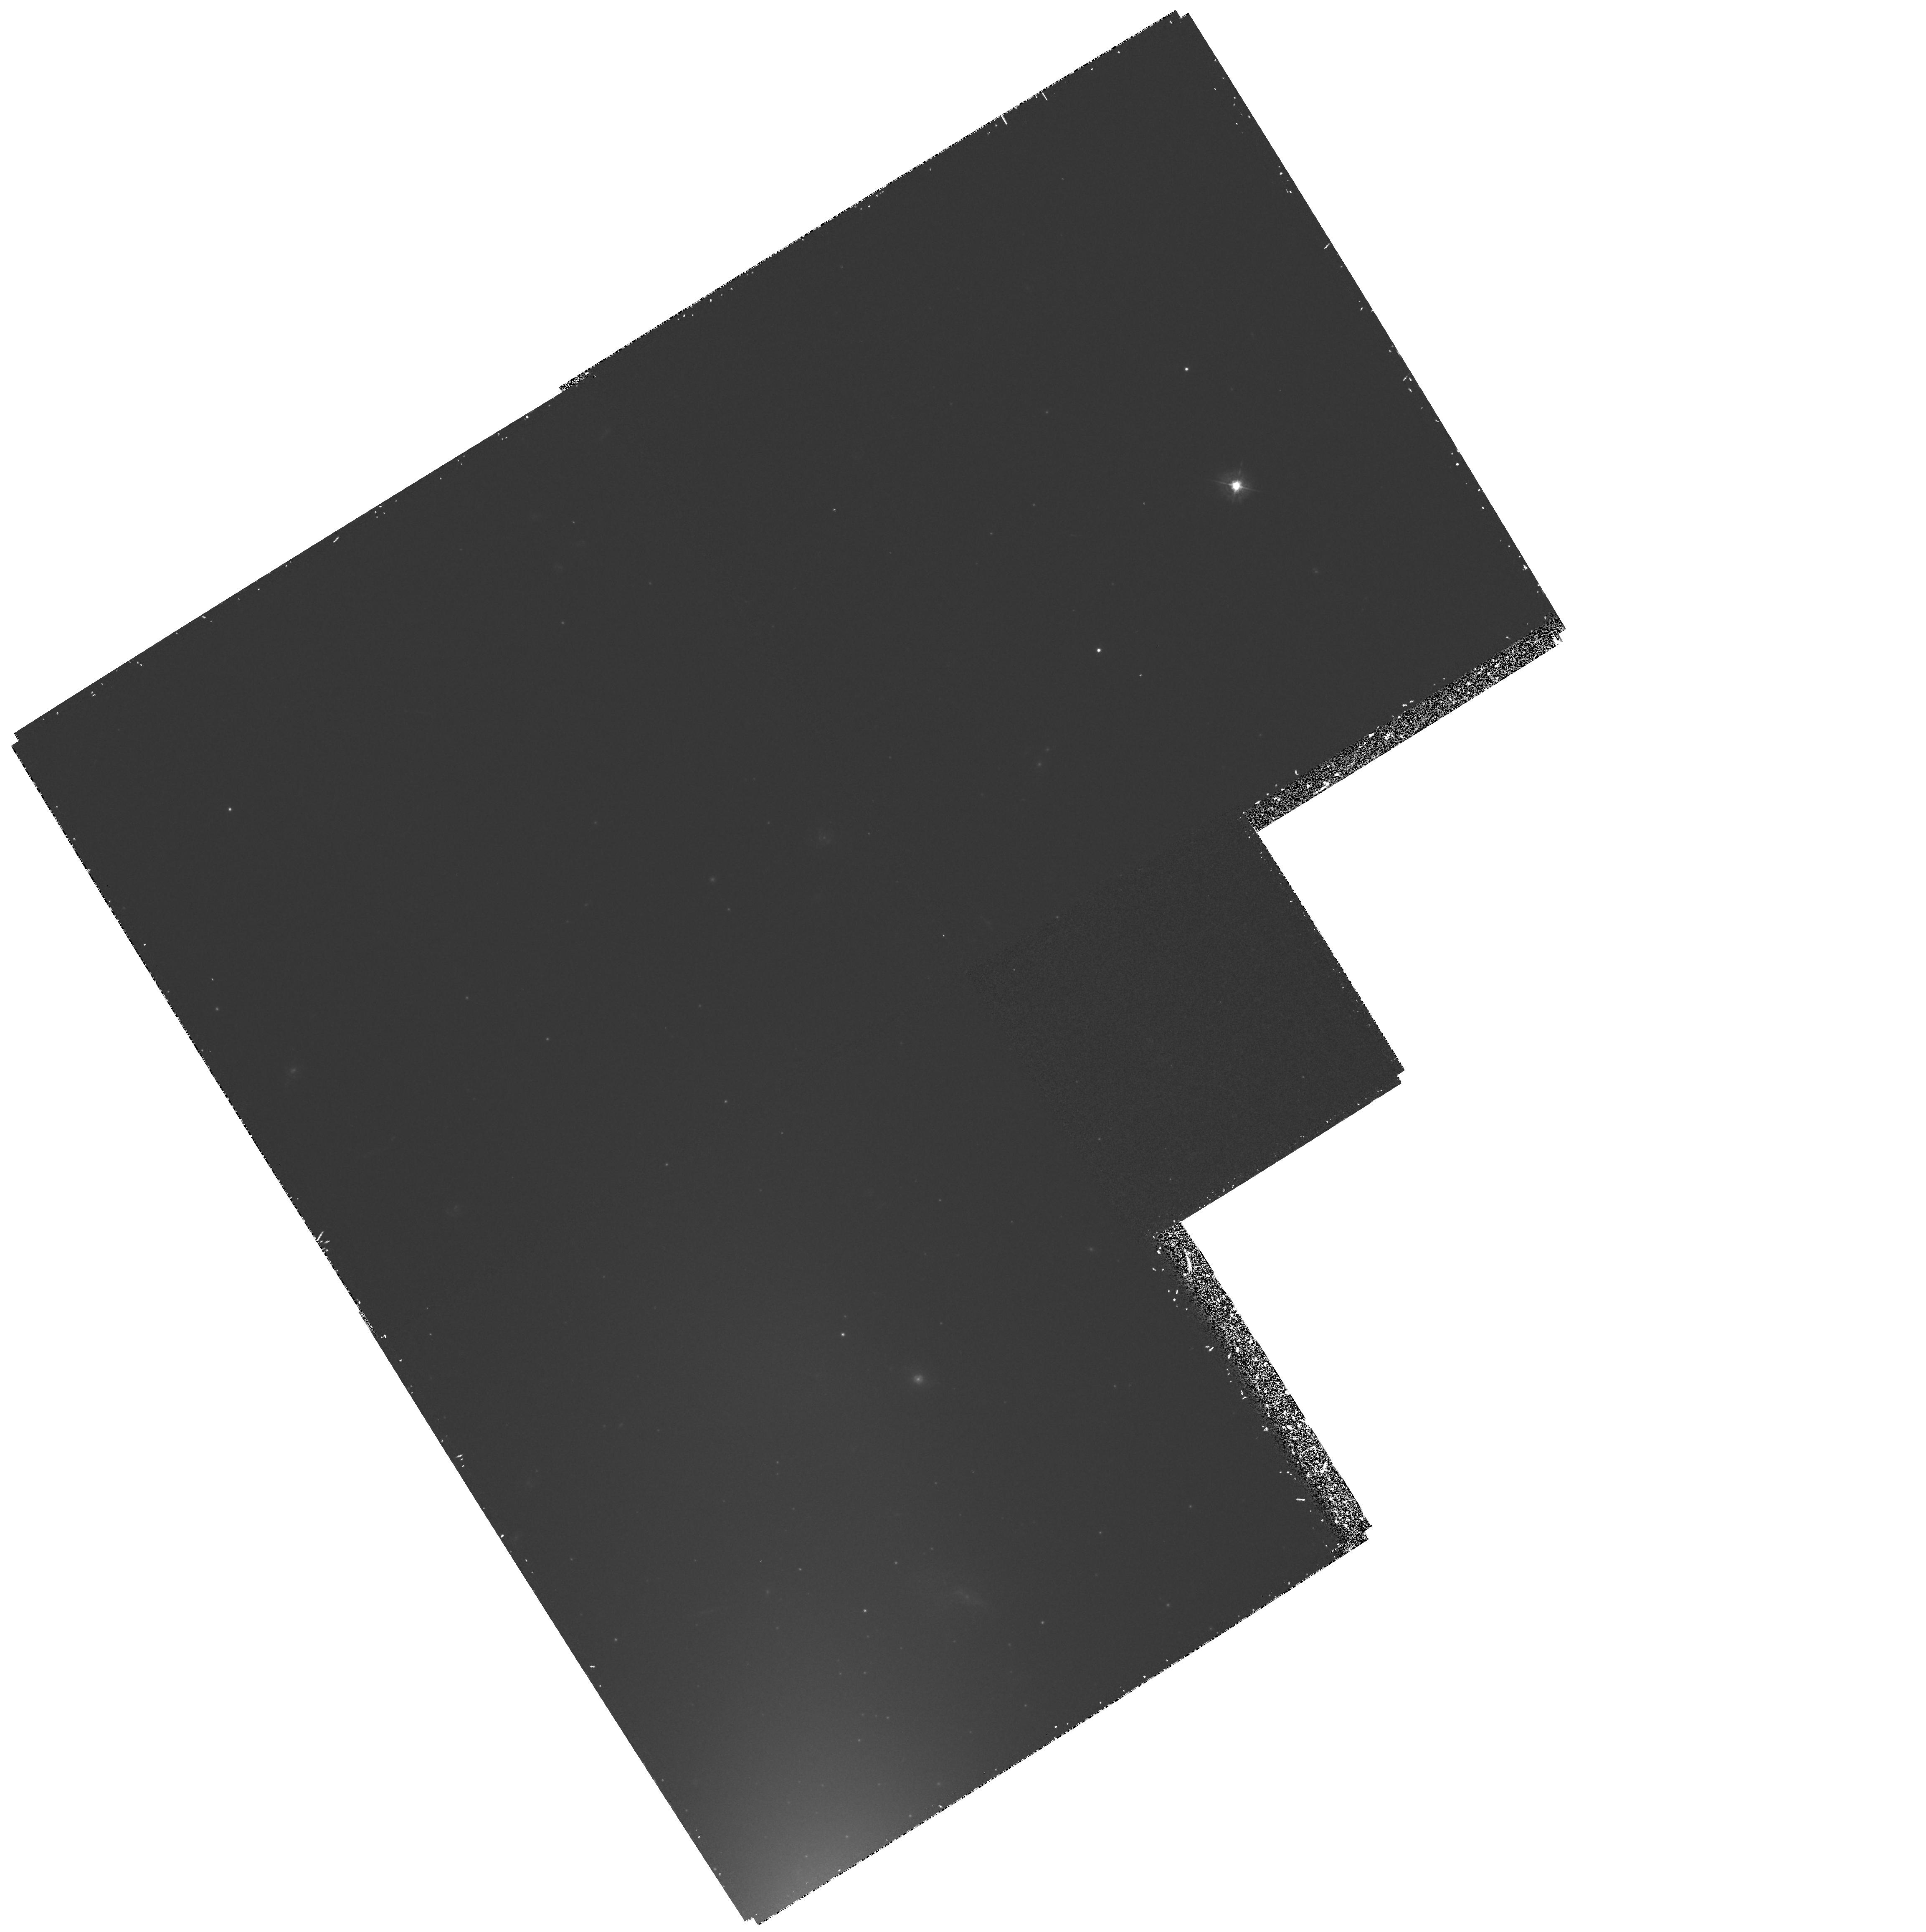
Target: SN-1992A. Instrument: WFPC2/PC. Filter: F439W. Exposure: 1.3 h. Observation ID: hst_5480_07_wfpc2_pc_f439w_u2bb07

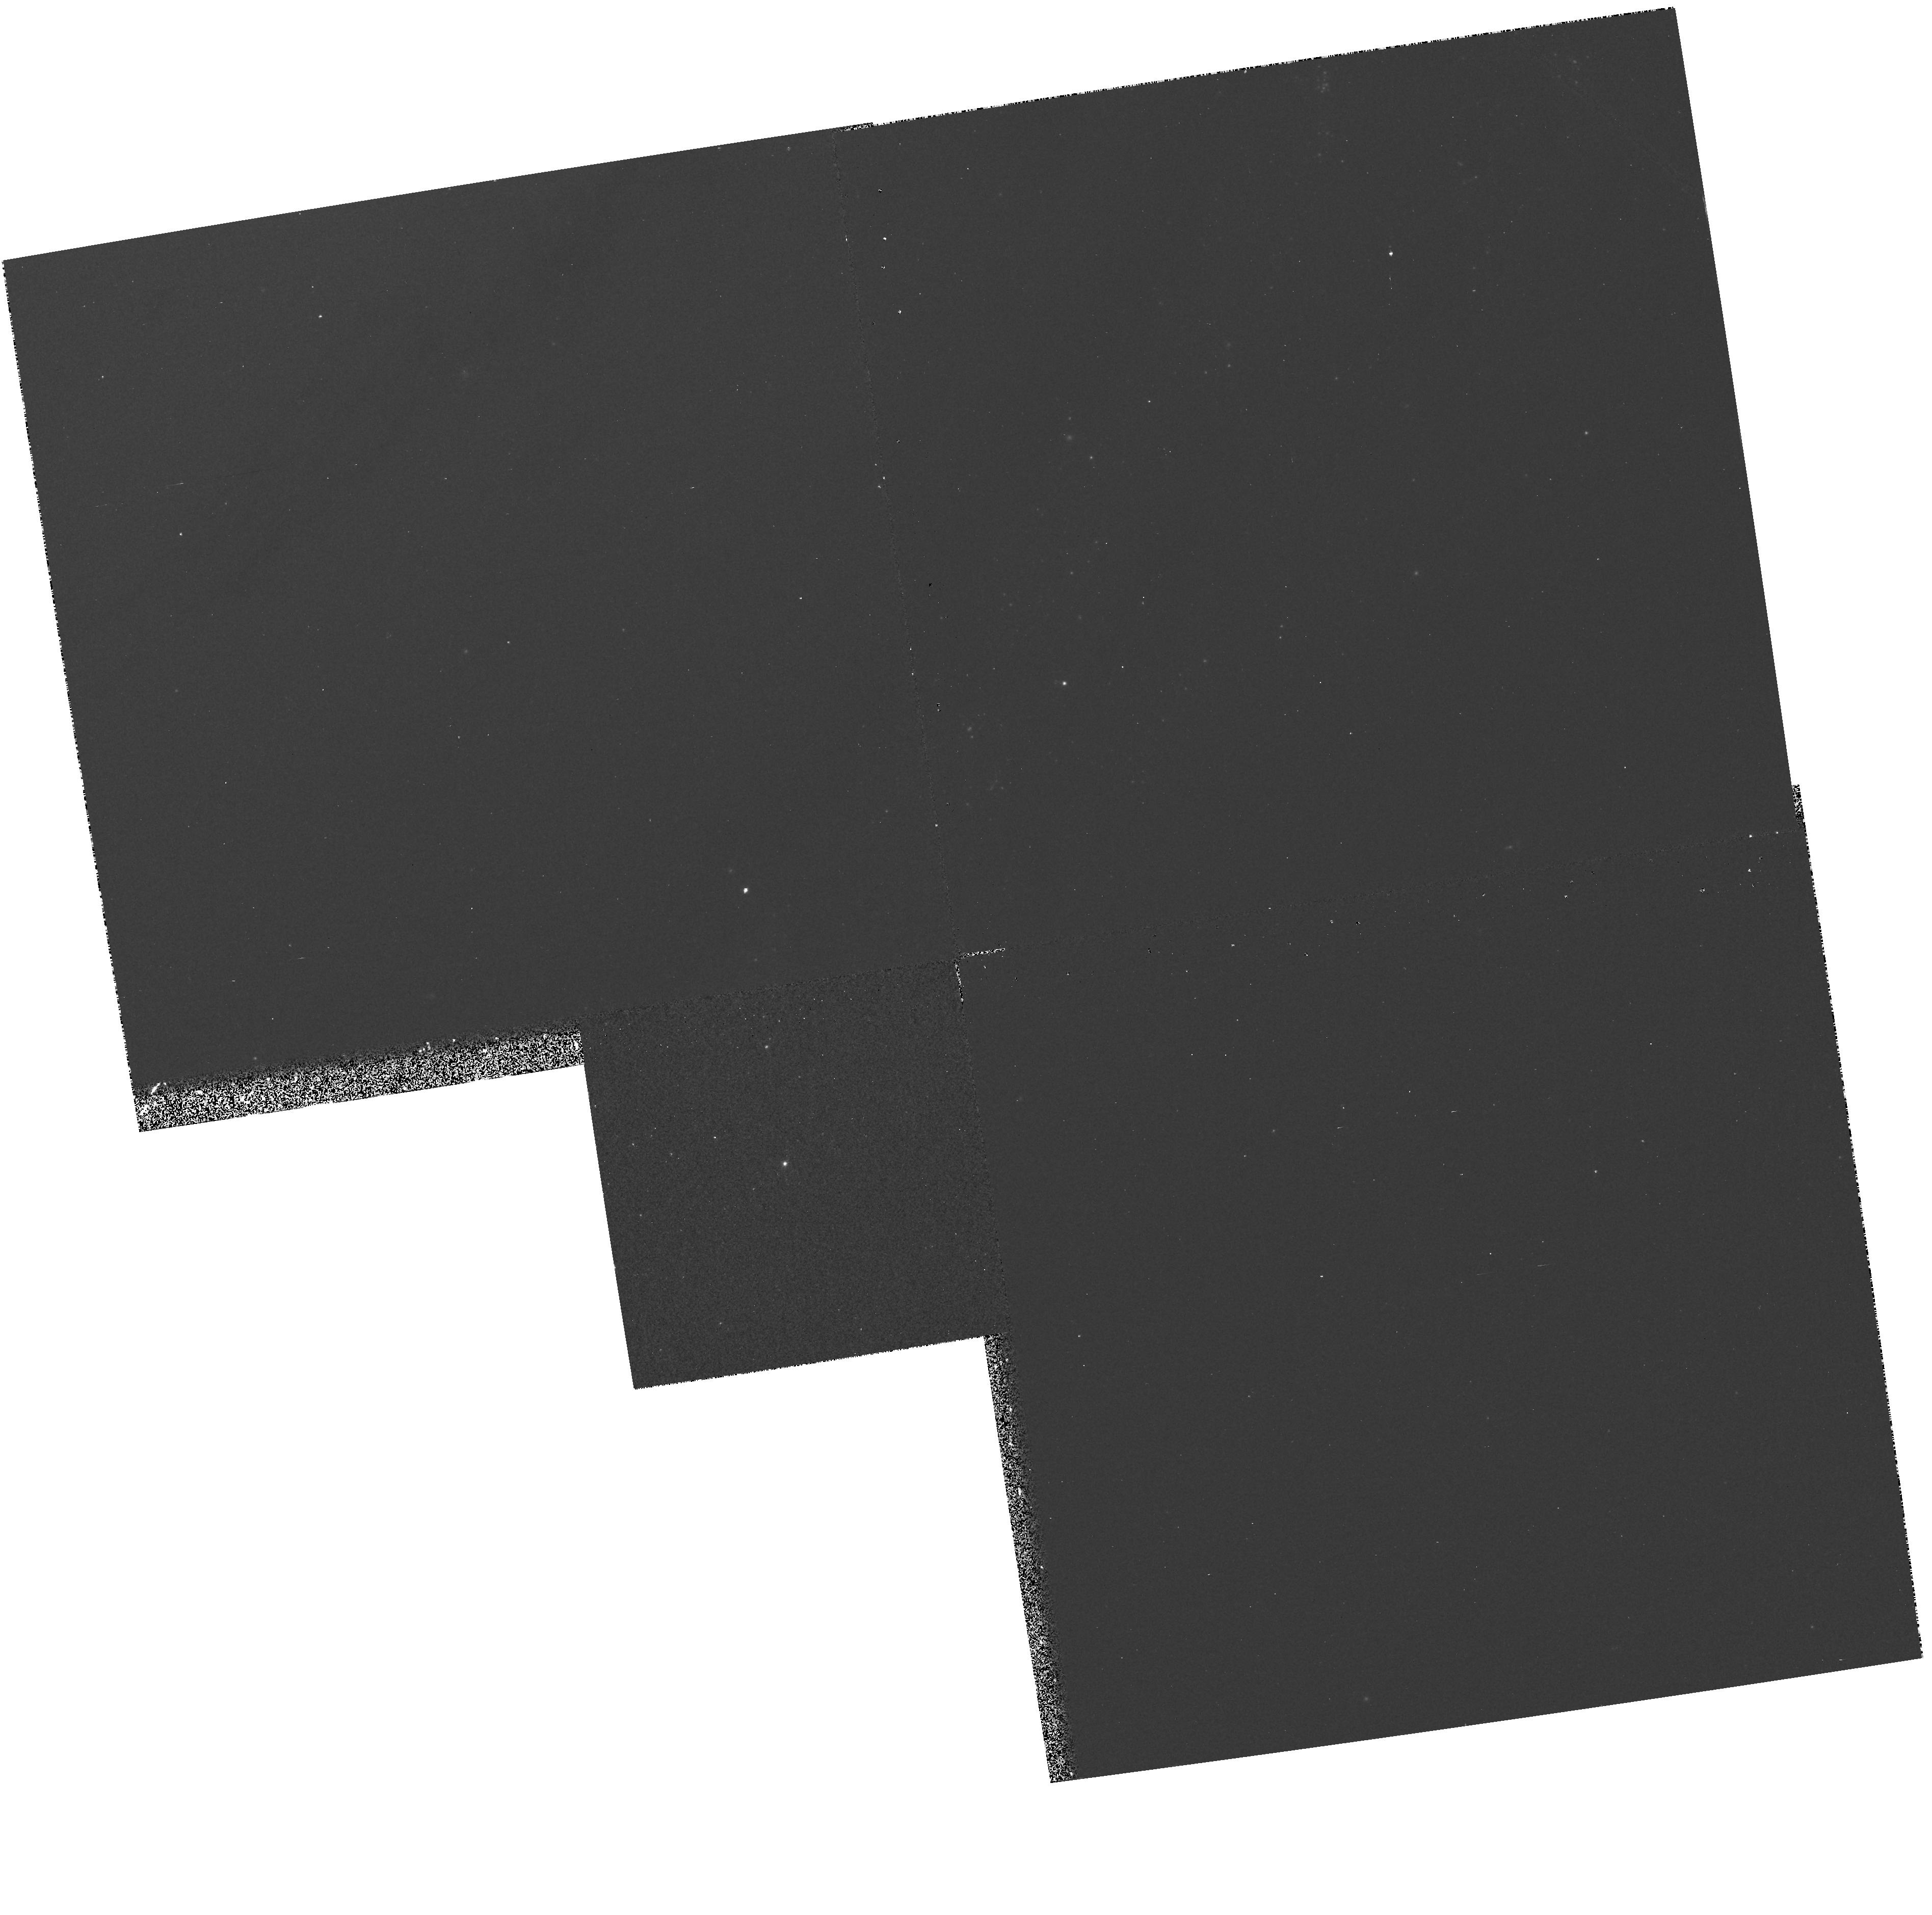
Target: SN-1993J. Instrument: WFPC2/PC. Filter: F439W. Exposure: 10 min. Observation ID: hst_5480_06_wfpc2_pc_f439w_u2bb06

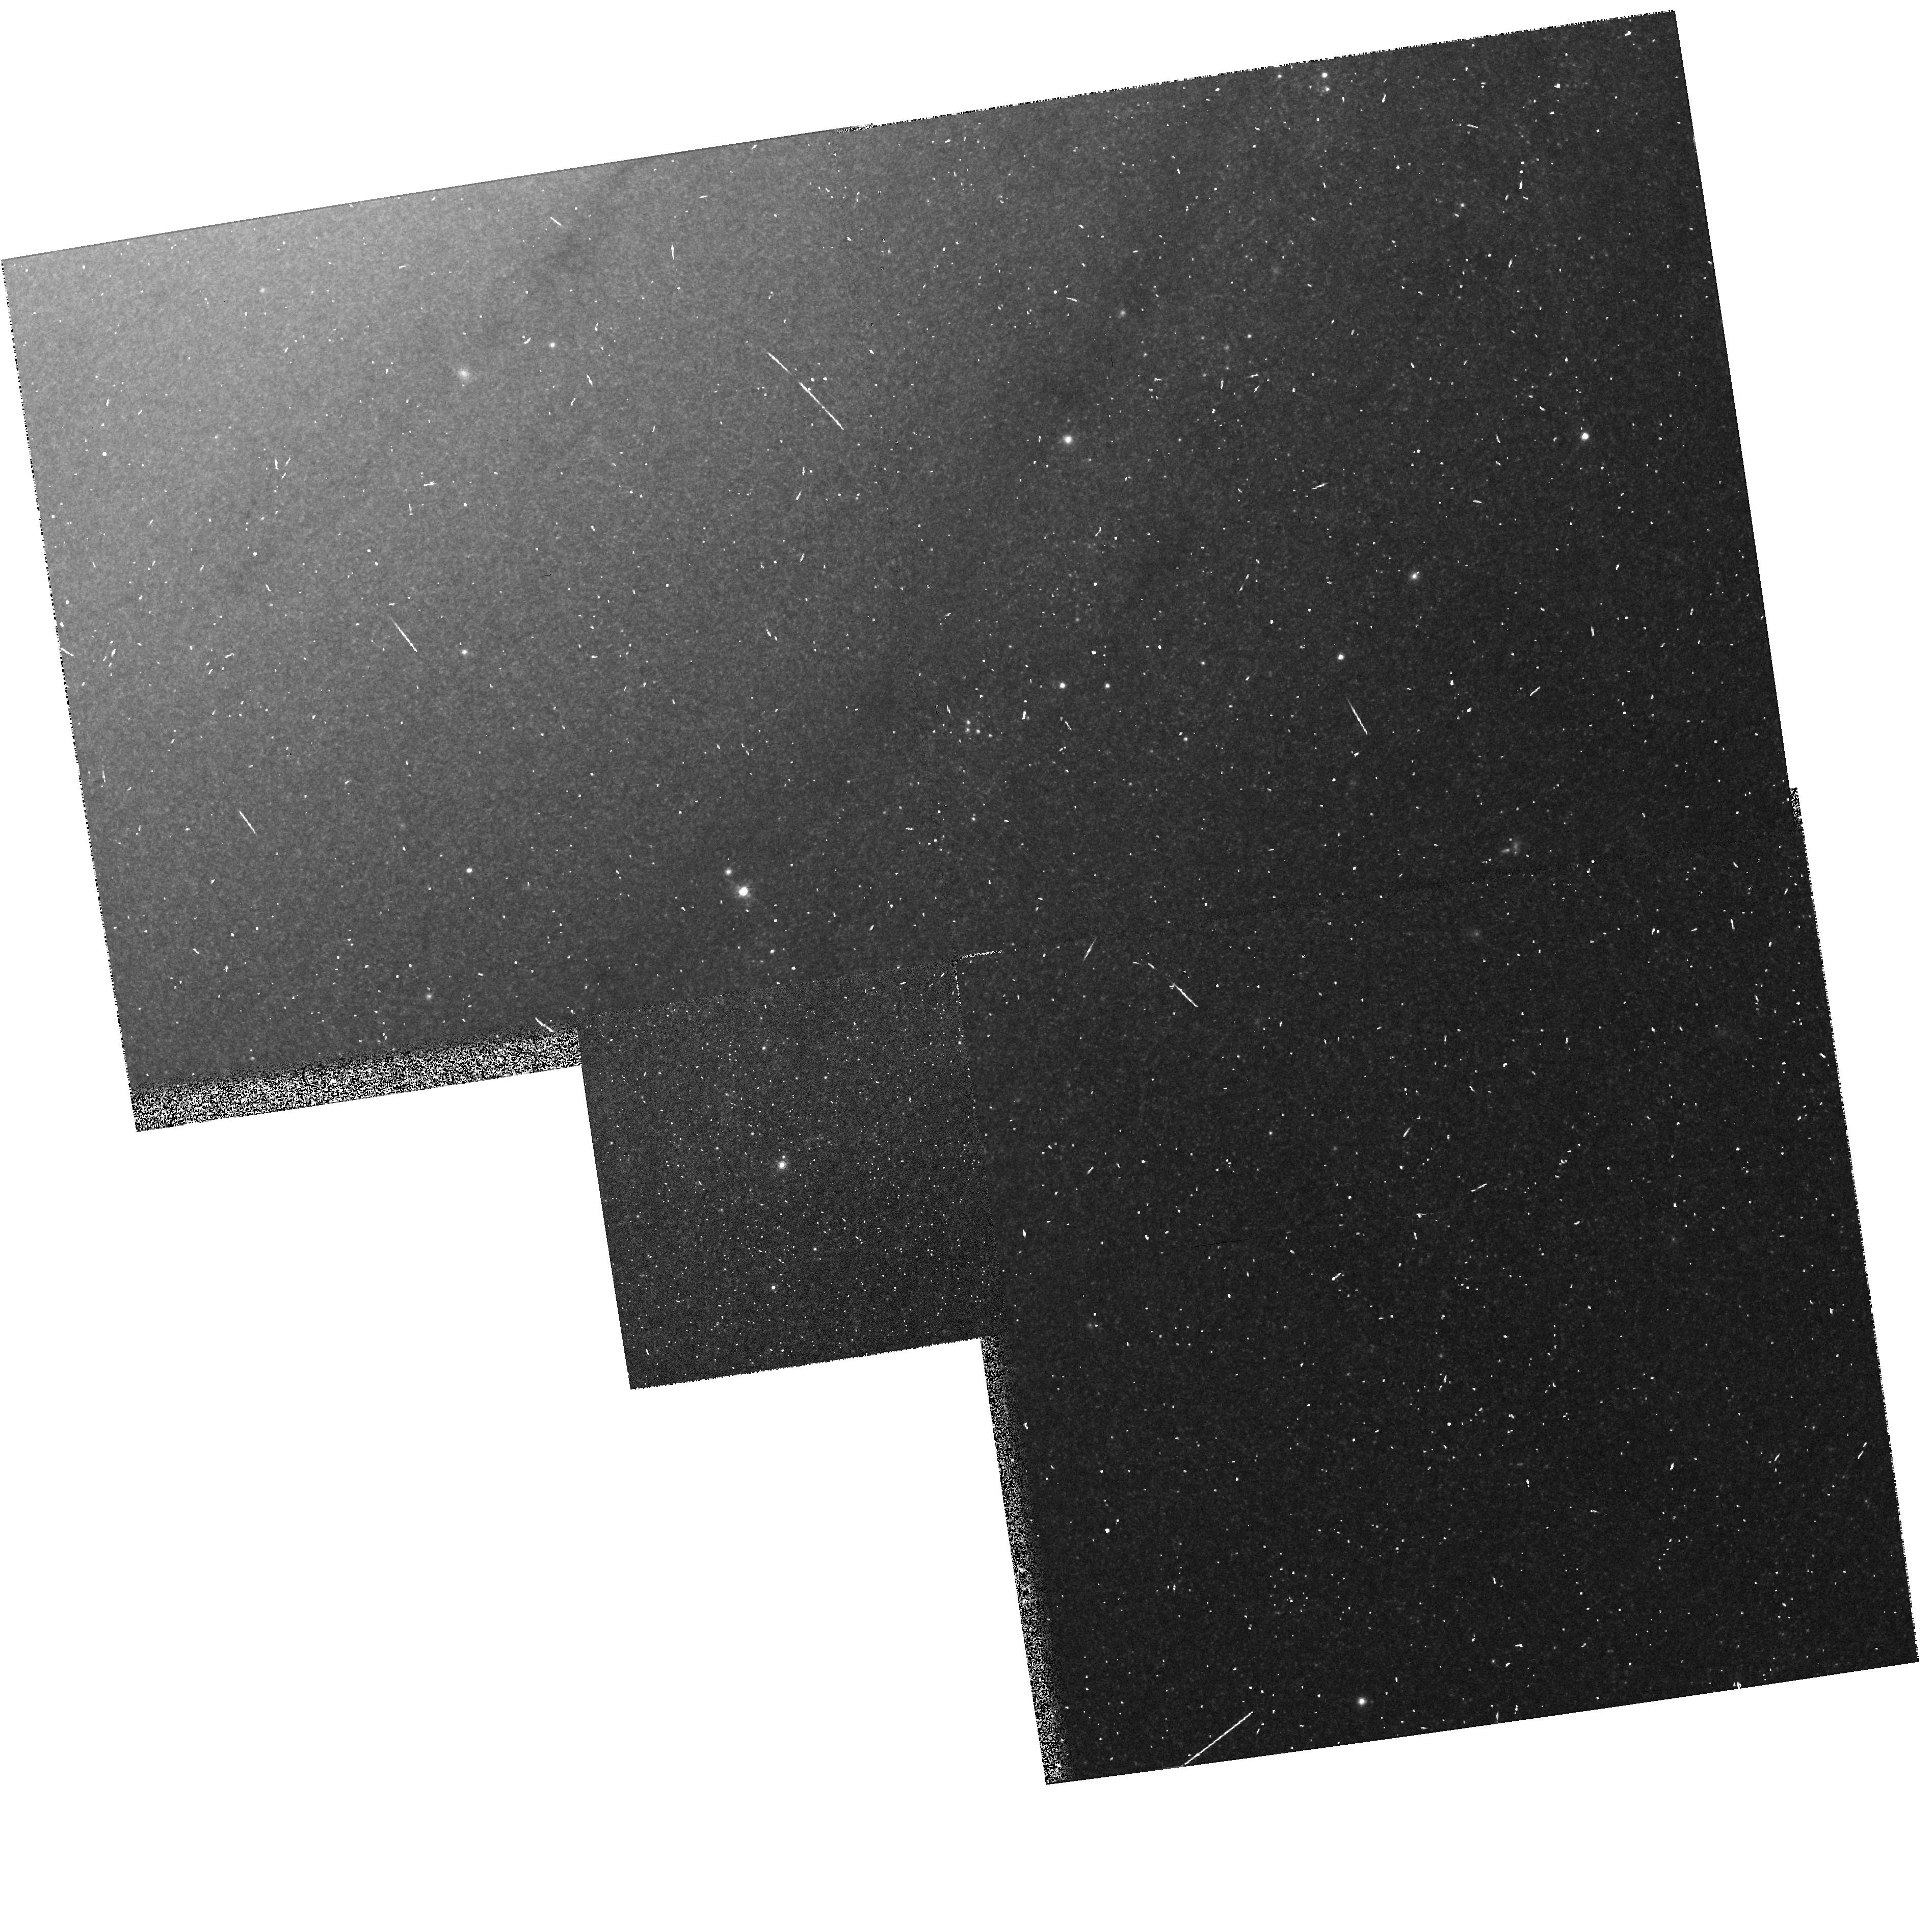
Target: SN-1993J. Instrument: WFPC2/PC. Filter: F814W. Exposure: 5 min. Observation ID: hst_5480_06_wfpc2_pc_f814w_u2bb06

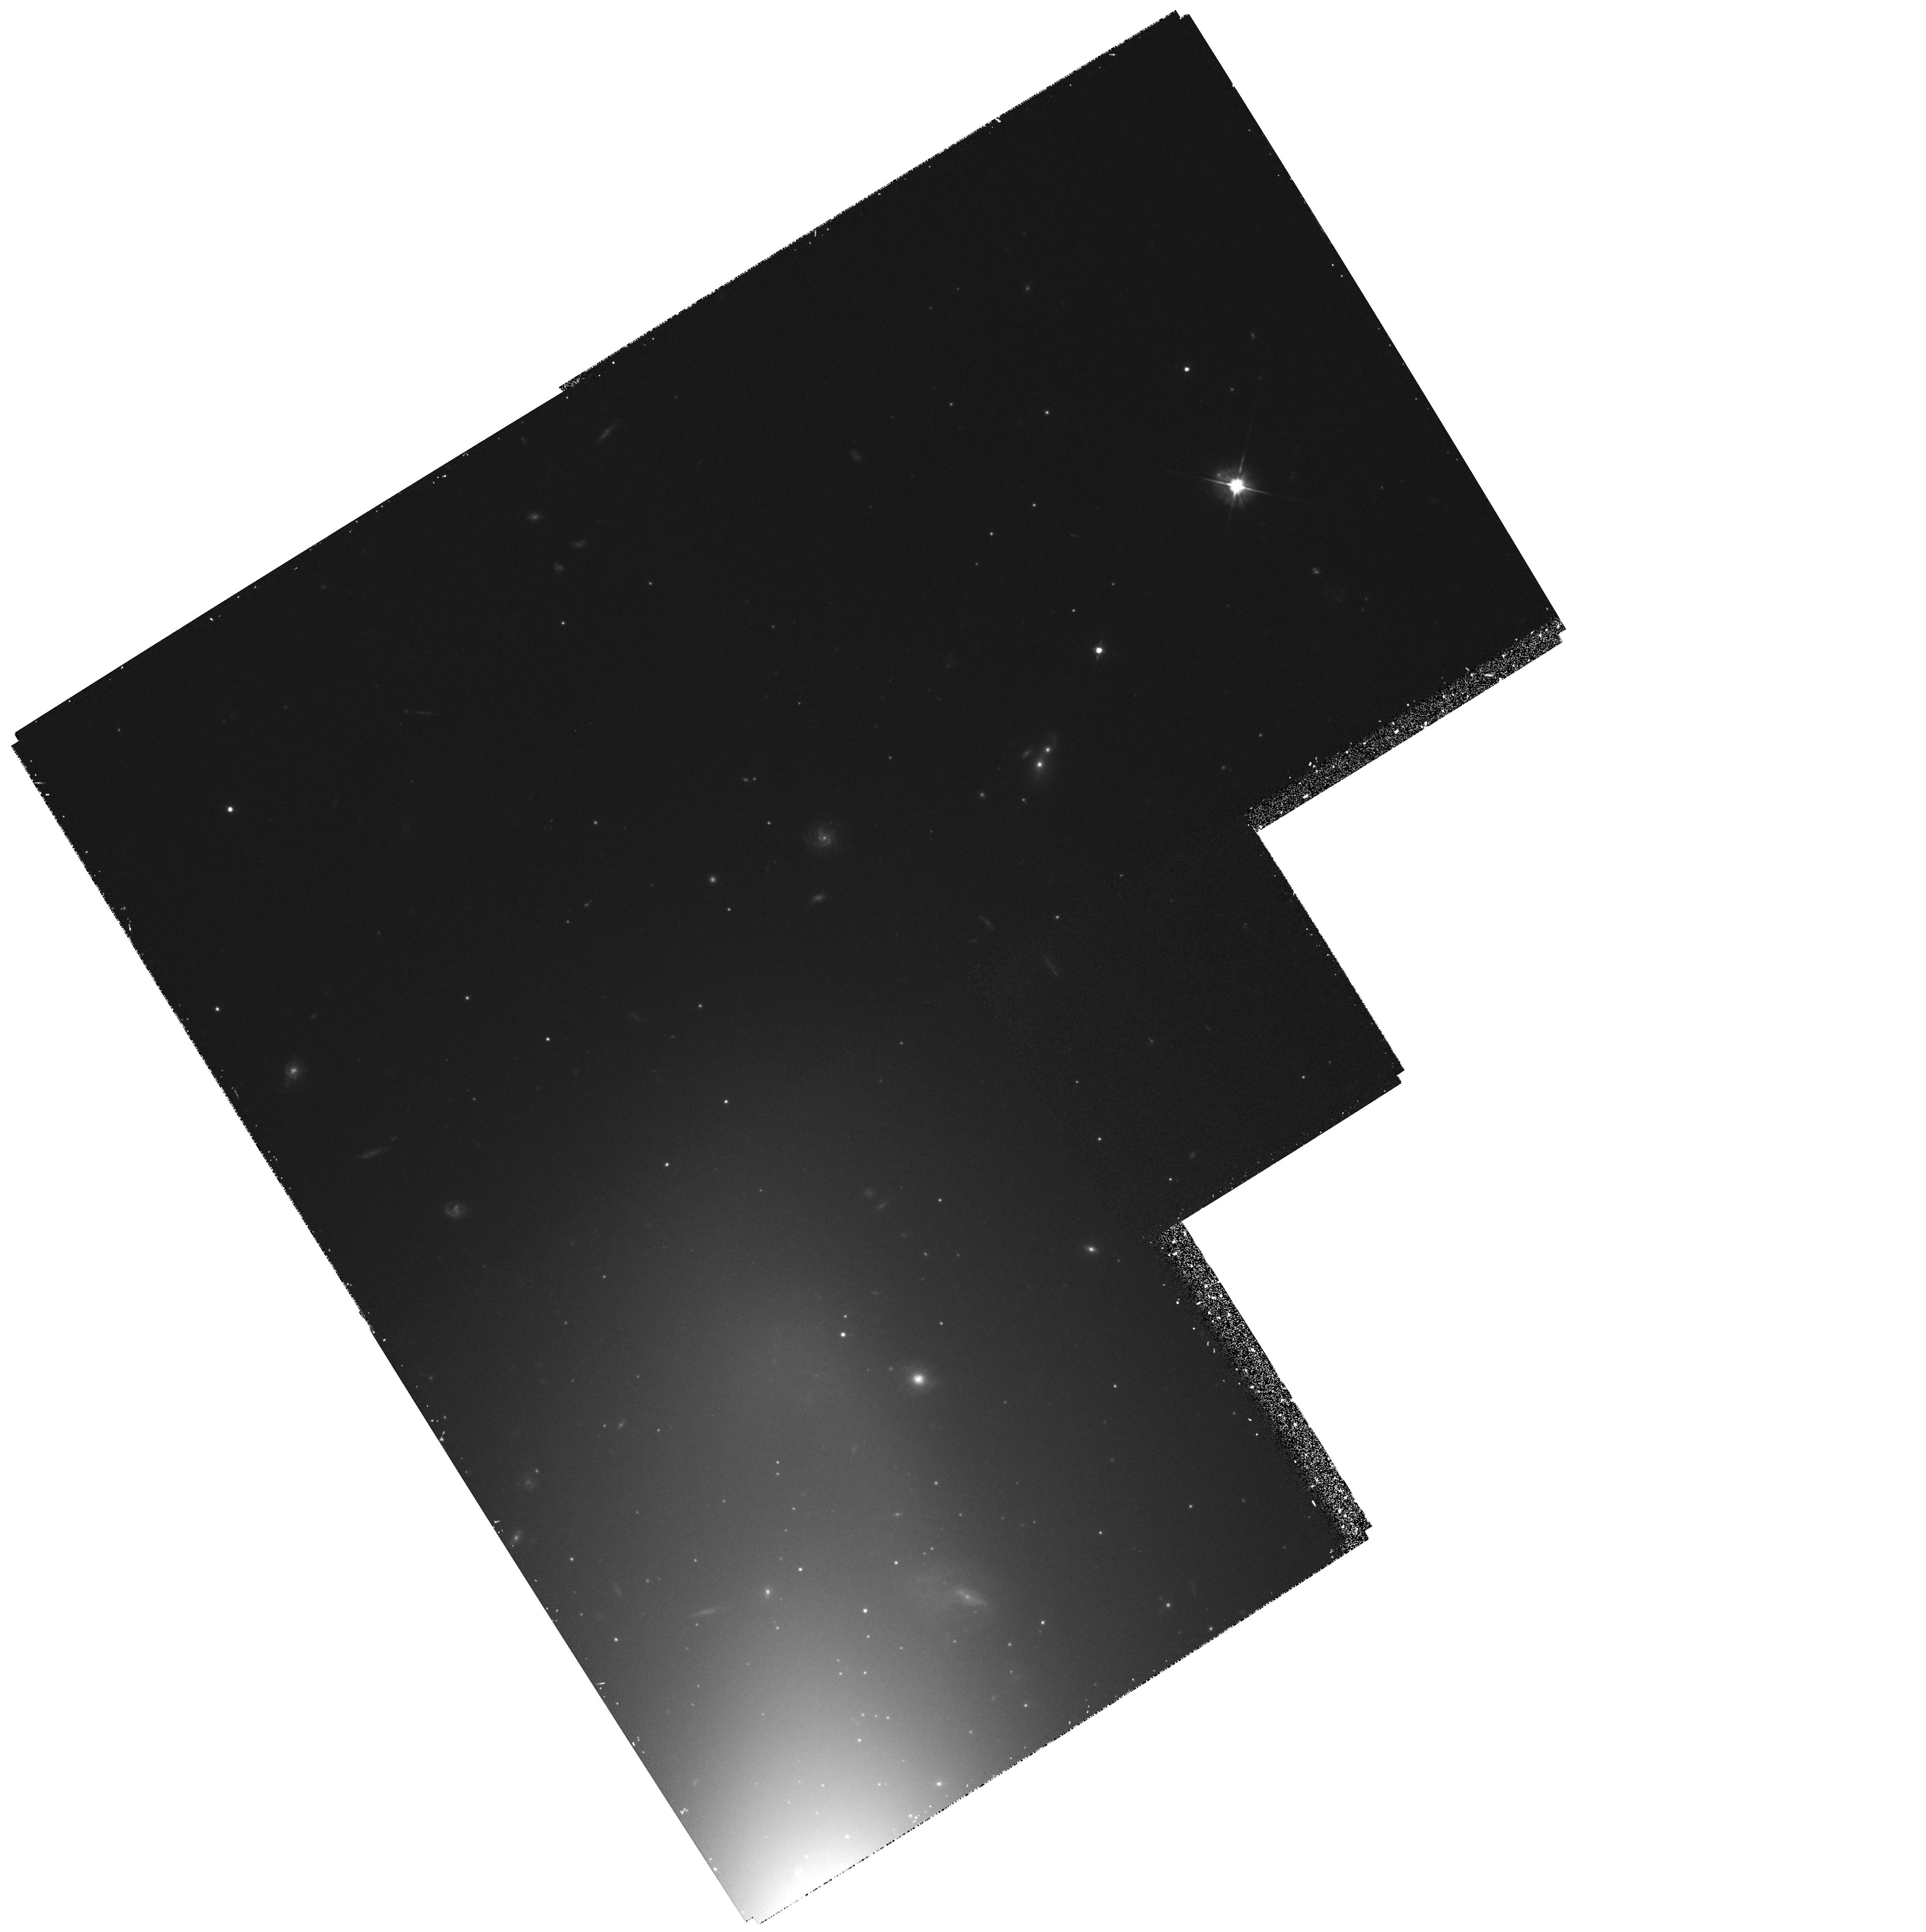
Target: SN-1992A. Instrument: WFPC2/PC. Filter: F555W. Exposure: 1 h. Observation ID: hst_5480_07_wfpc2_pc_f555w_u2bb07

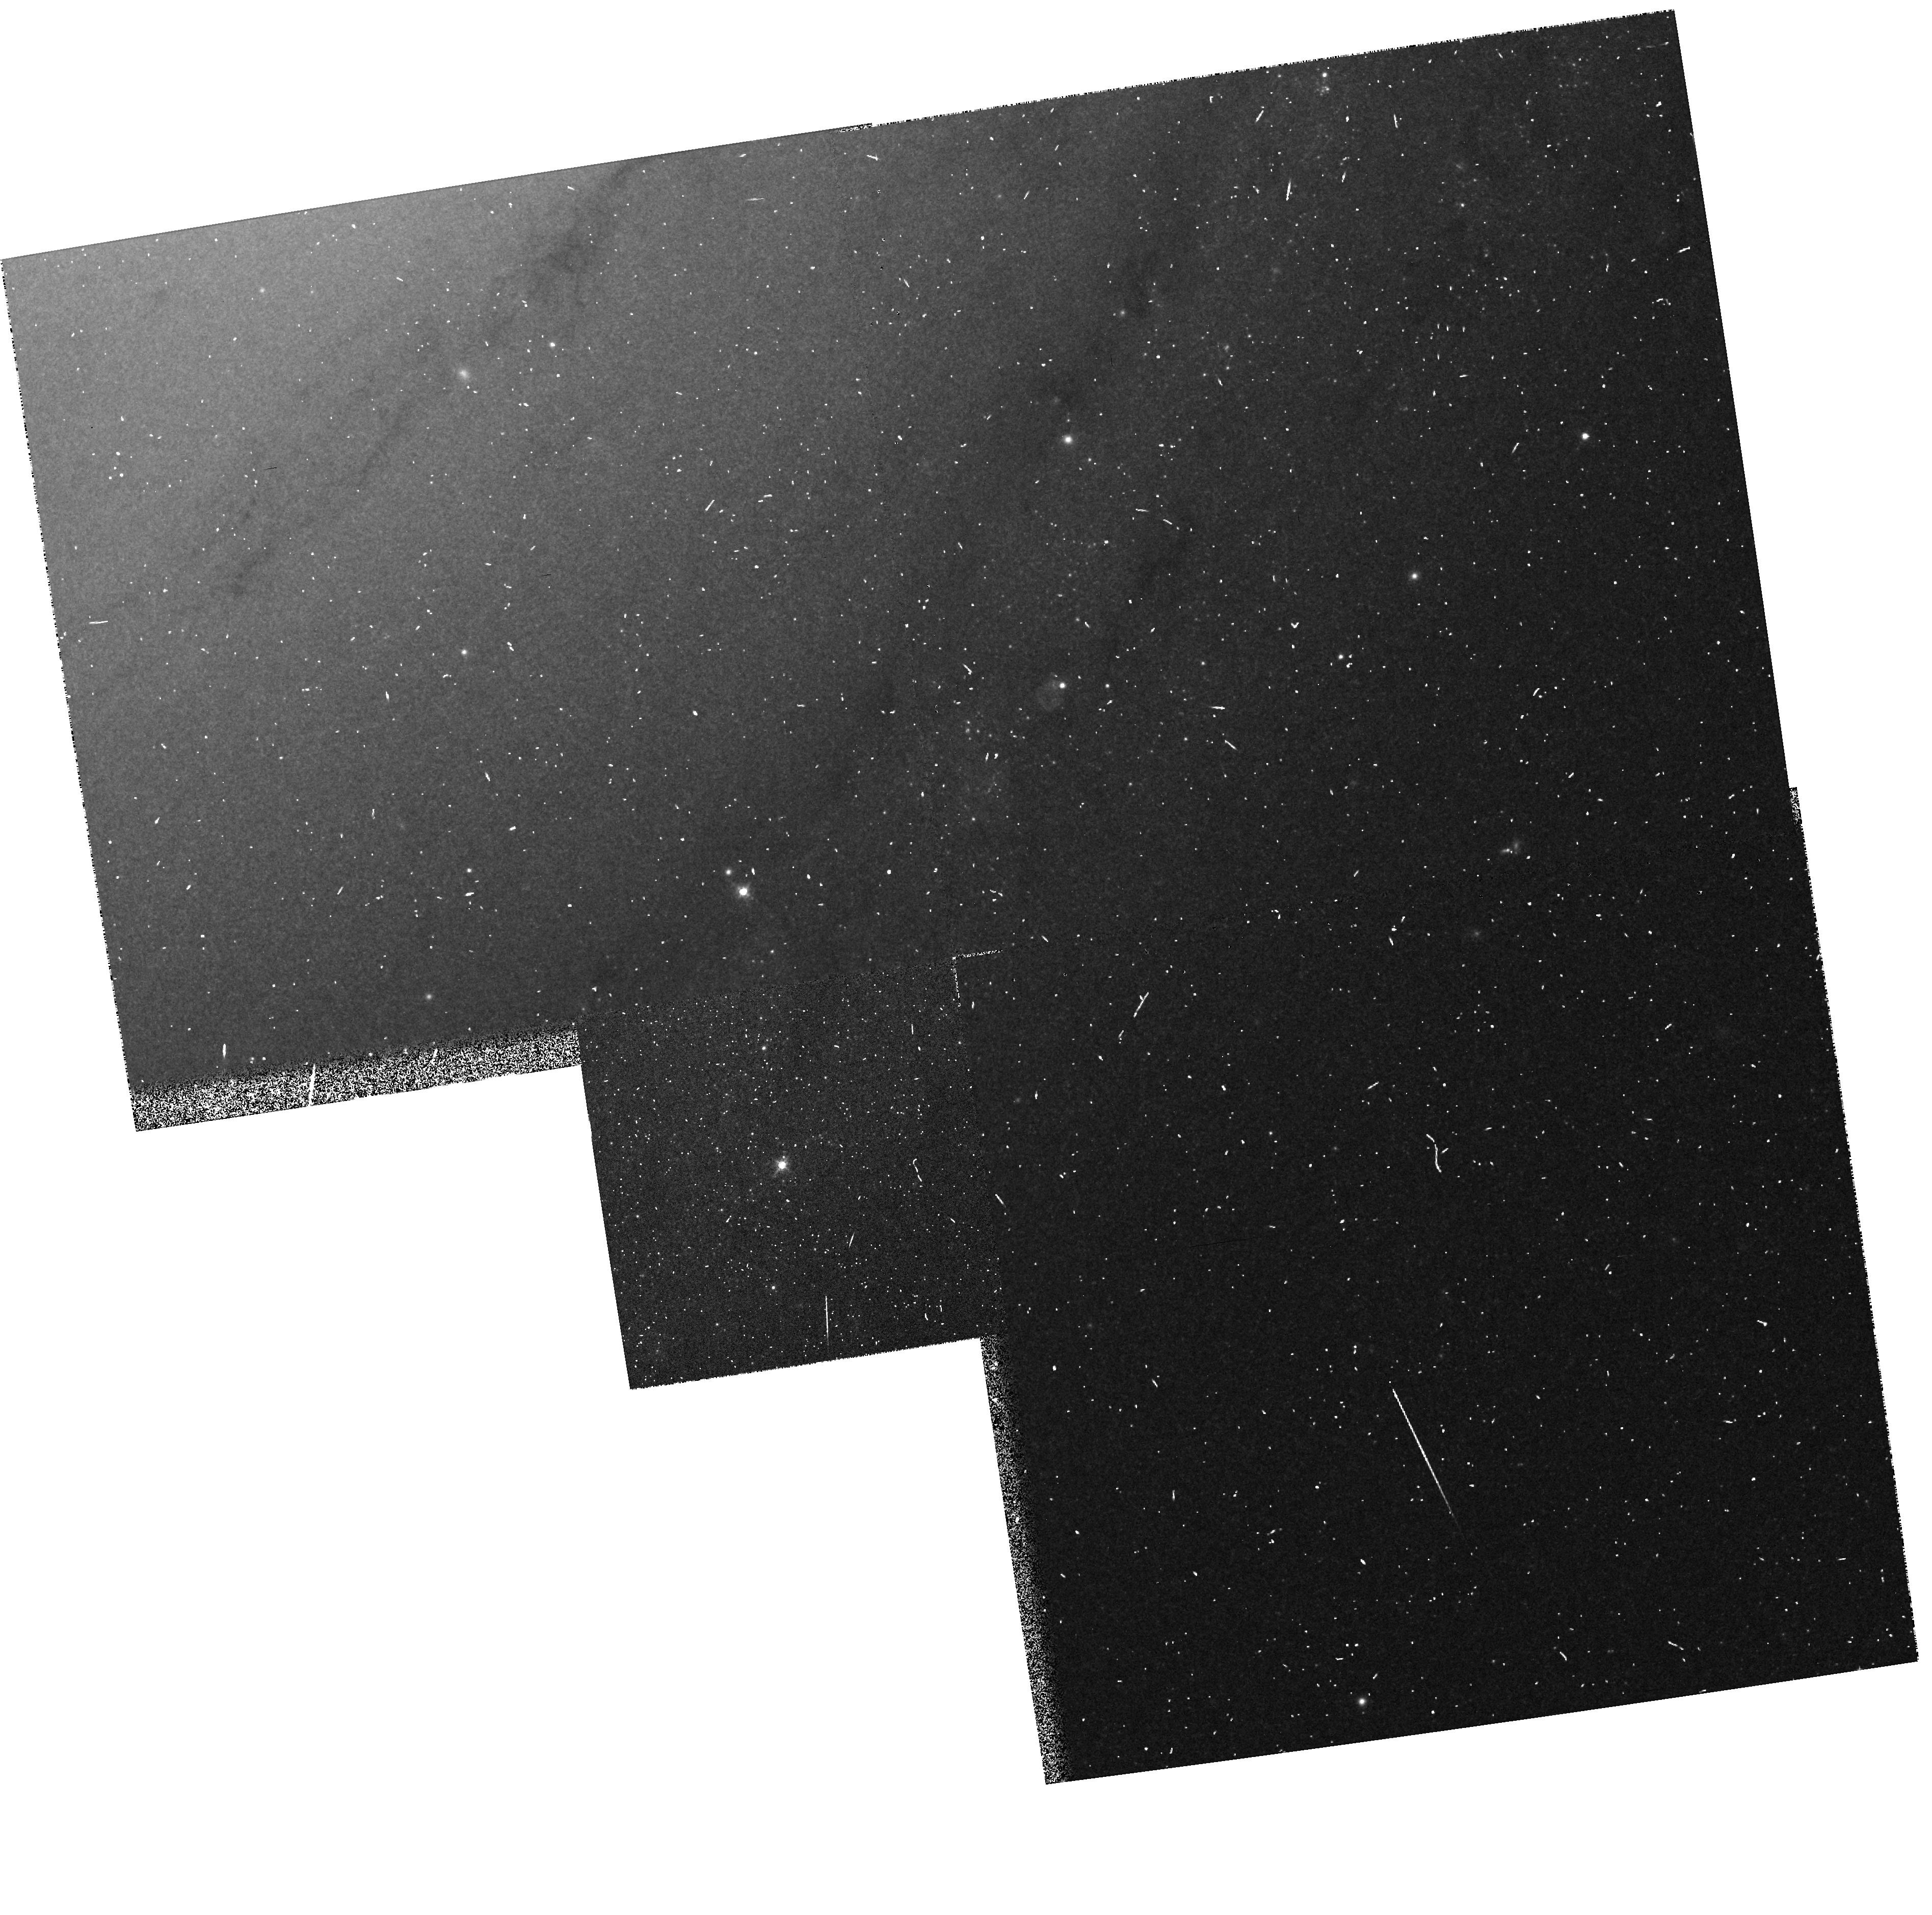
Target: SN-1993J. Instrument: WFPC2/PC. Filter: F675W. Exposure: 5 min. Observation ID: hst_5480_06_wfpc2_pc_f675w_u2bb06

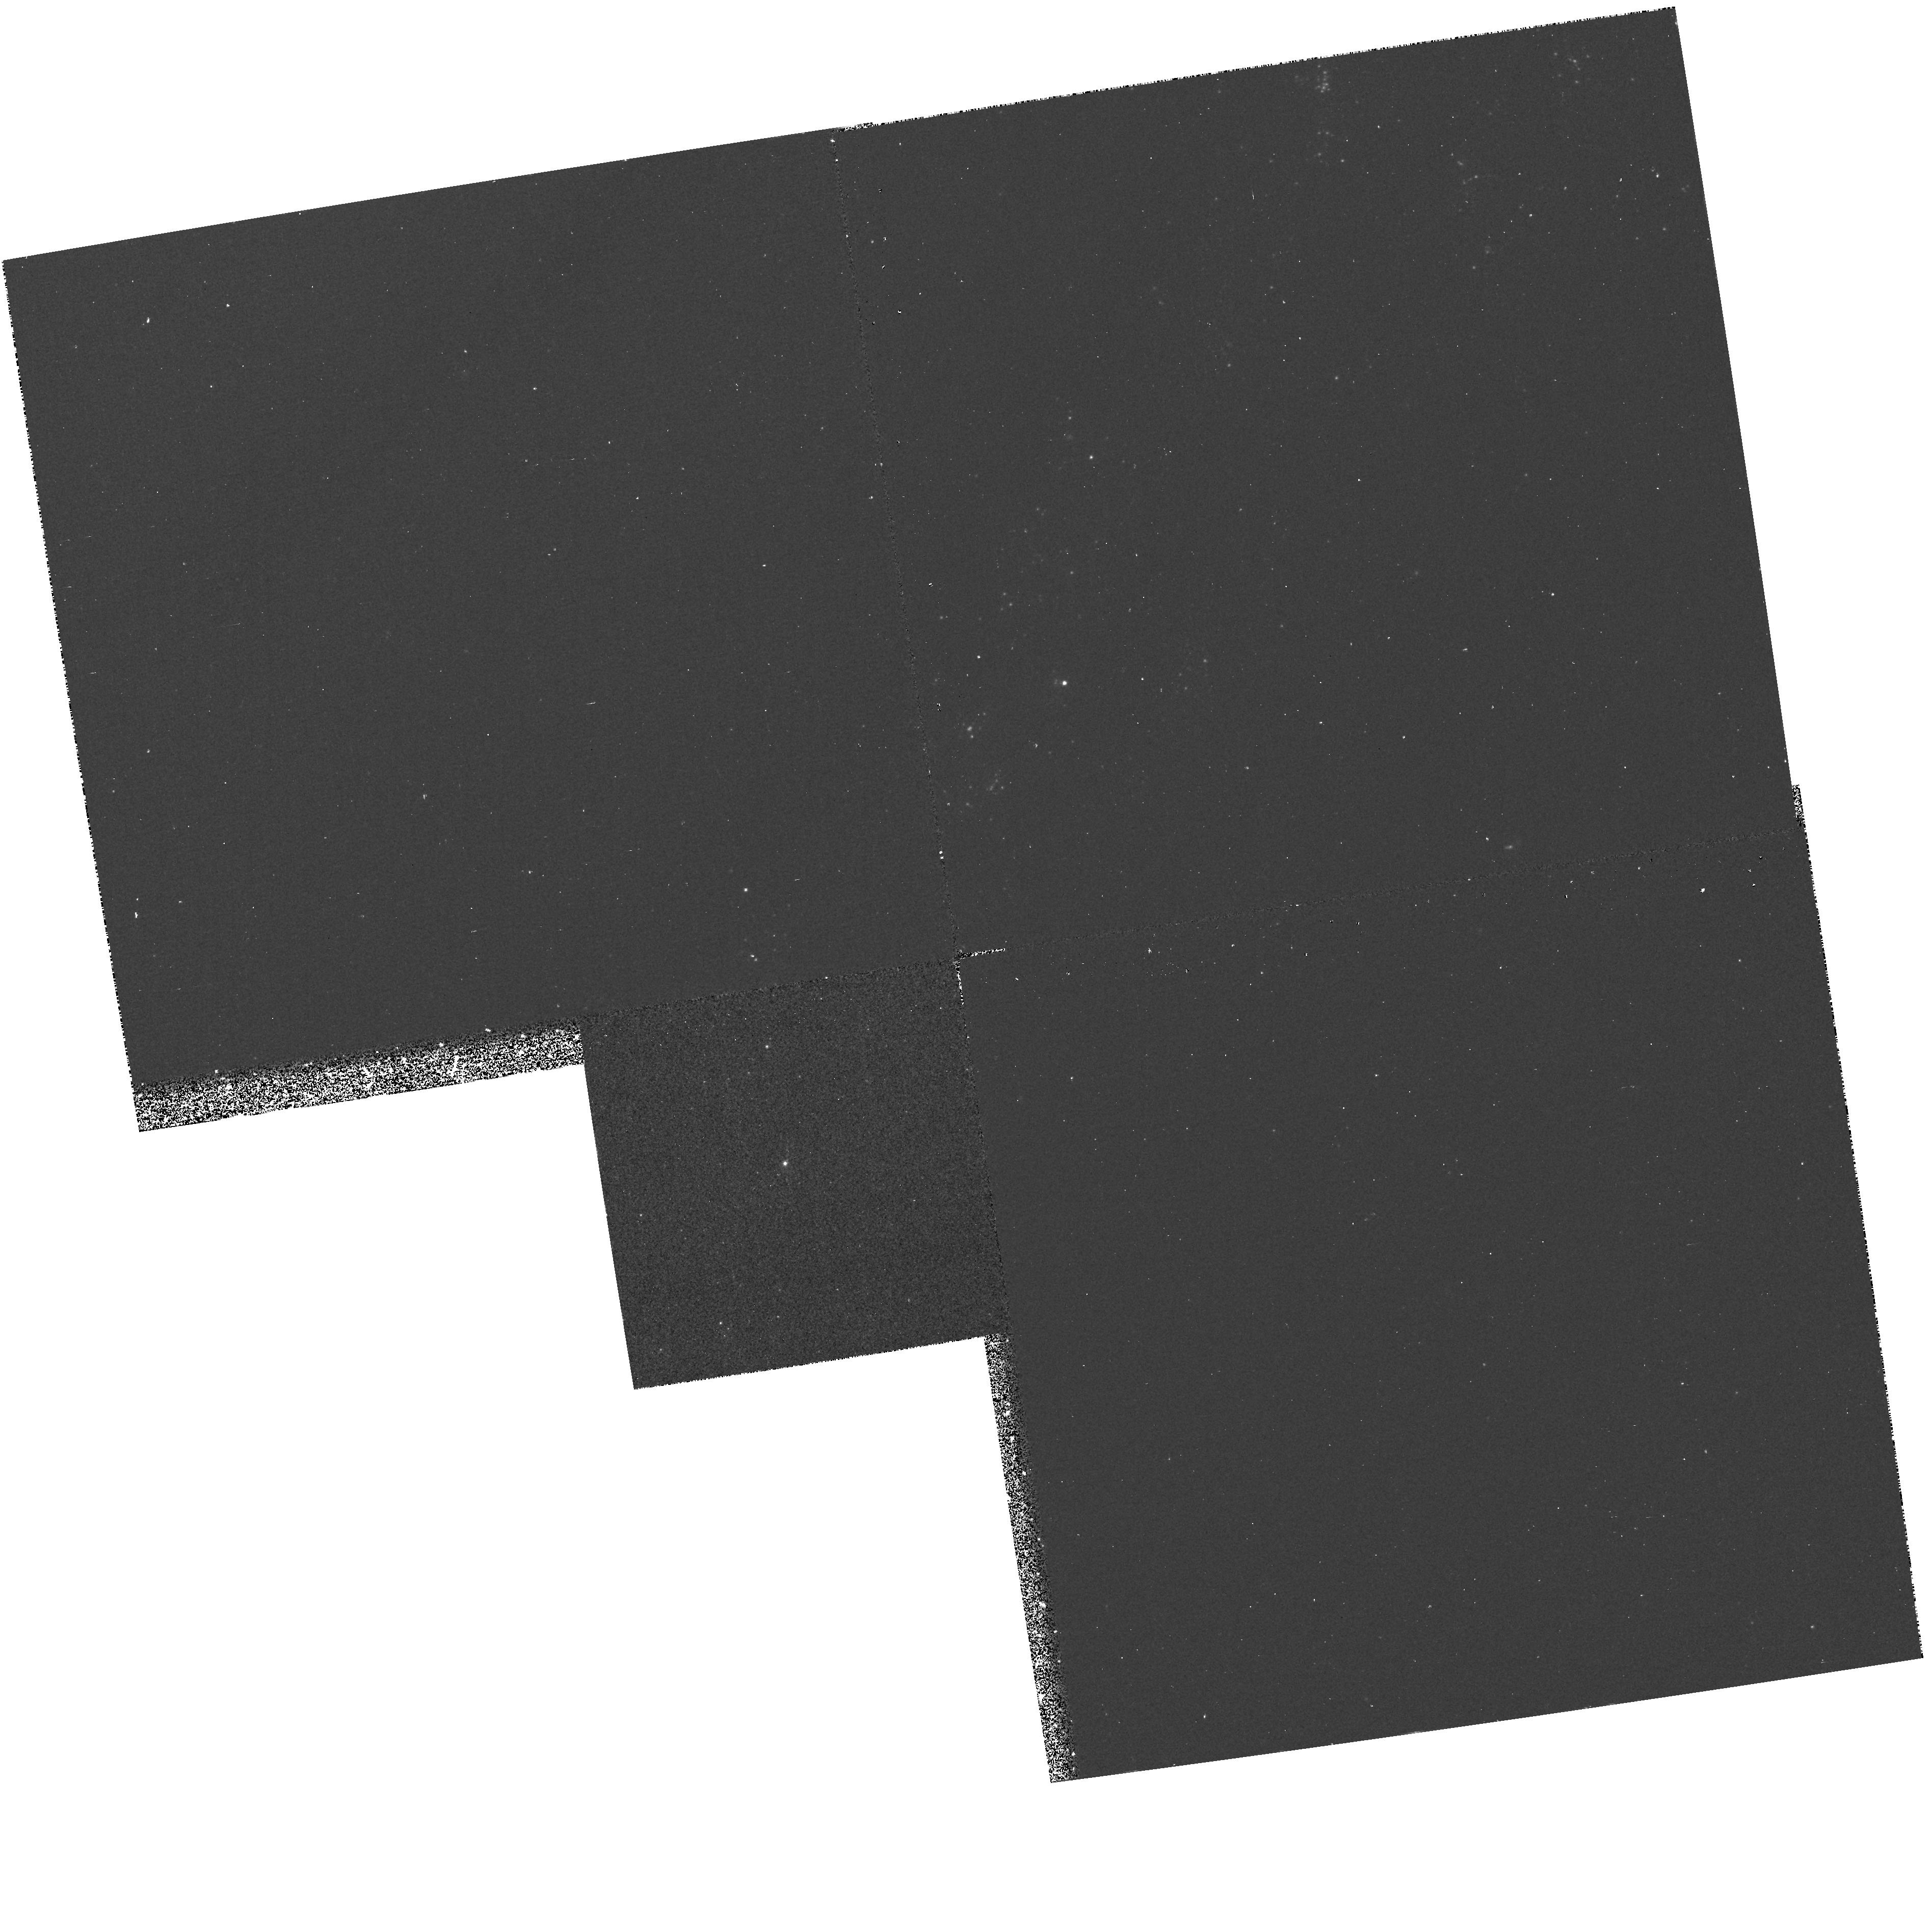
Target: SN-1993J. Instrument: WFPC2/PC. Filter: F336W. Exposure: 20 min. Observation ID: hst_5480_06_wfpc2_pc_f336w_u2bb06

SINS:  THE SUPERNOVA INTENSIVE STUDY - CYCLE4 (PI: Kirshner, Robert P.)

We are now underway in our intensive study of supernovae with HST. This long-term project promises to illuminate problems in stellar evolution, the mechanism of stellar explosion, nucleosynthesis, the energetics of interstellar gas, and the extragalactic distance scale. Initial observations, starting in the Spring of 1992, show that HST observations of SN 1987A are rich in content and that these high-minded goals can actually be achieved. Our HST observations of a new supernova, SN1992A, demonstrate that Target-of-Opportunity observations with HST are worth the effort. We were poised to observe SN 1993J in M81 and we obtained a beautiful UV/optical spectrum from an early epoch of this peculiar supernova. Our long-term plan is to continue the imaging and spectroscopy of SN 1987A, to obtain unprecedented late-time UV spectra of SN 1993J, and to realize the promise of our Cycle 1 proposal by following the late-time light curves of SN 1992A and SN 1993J. SN 1992A and SN 1993J demonstrated our ability to orchestrate observations from the ground, with IUE, and from HST to investigate important issues in supernova research.